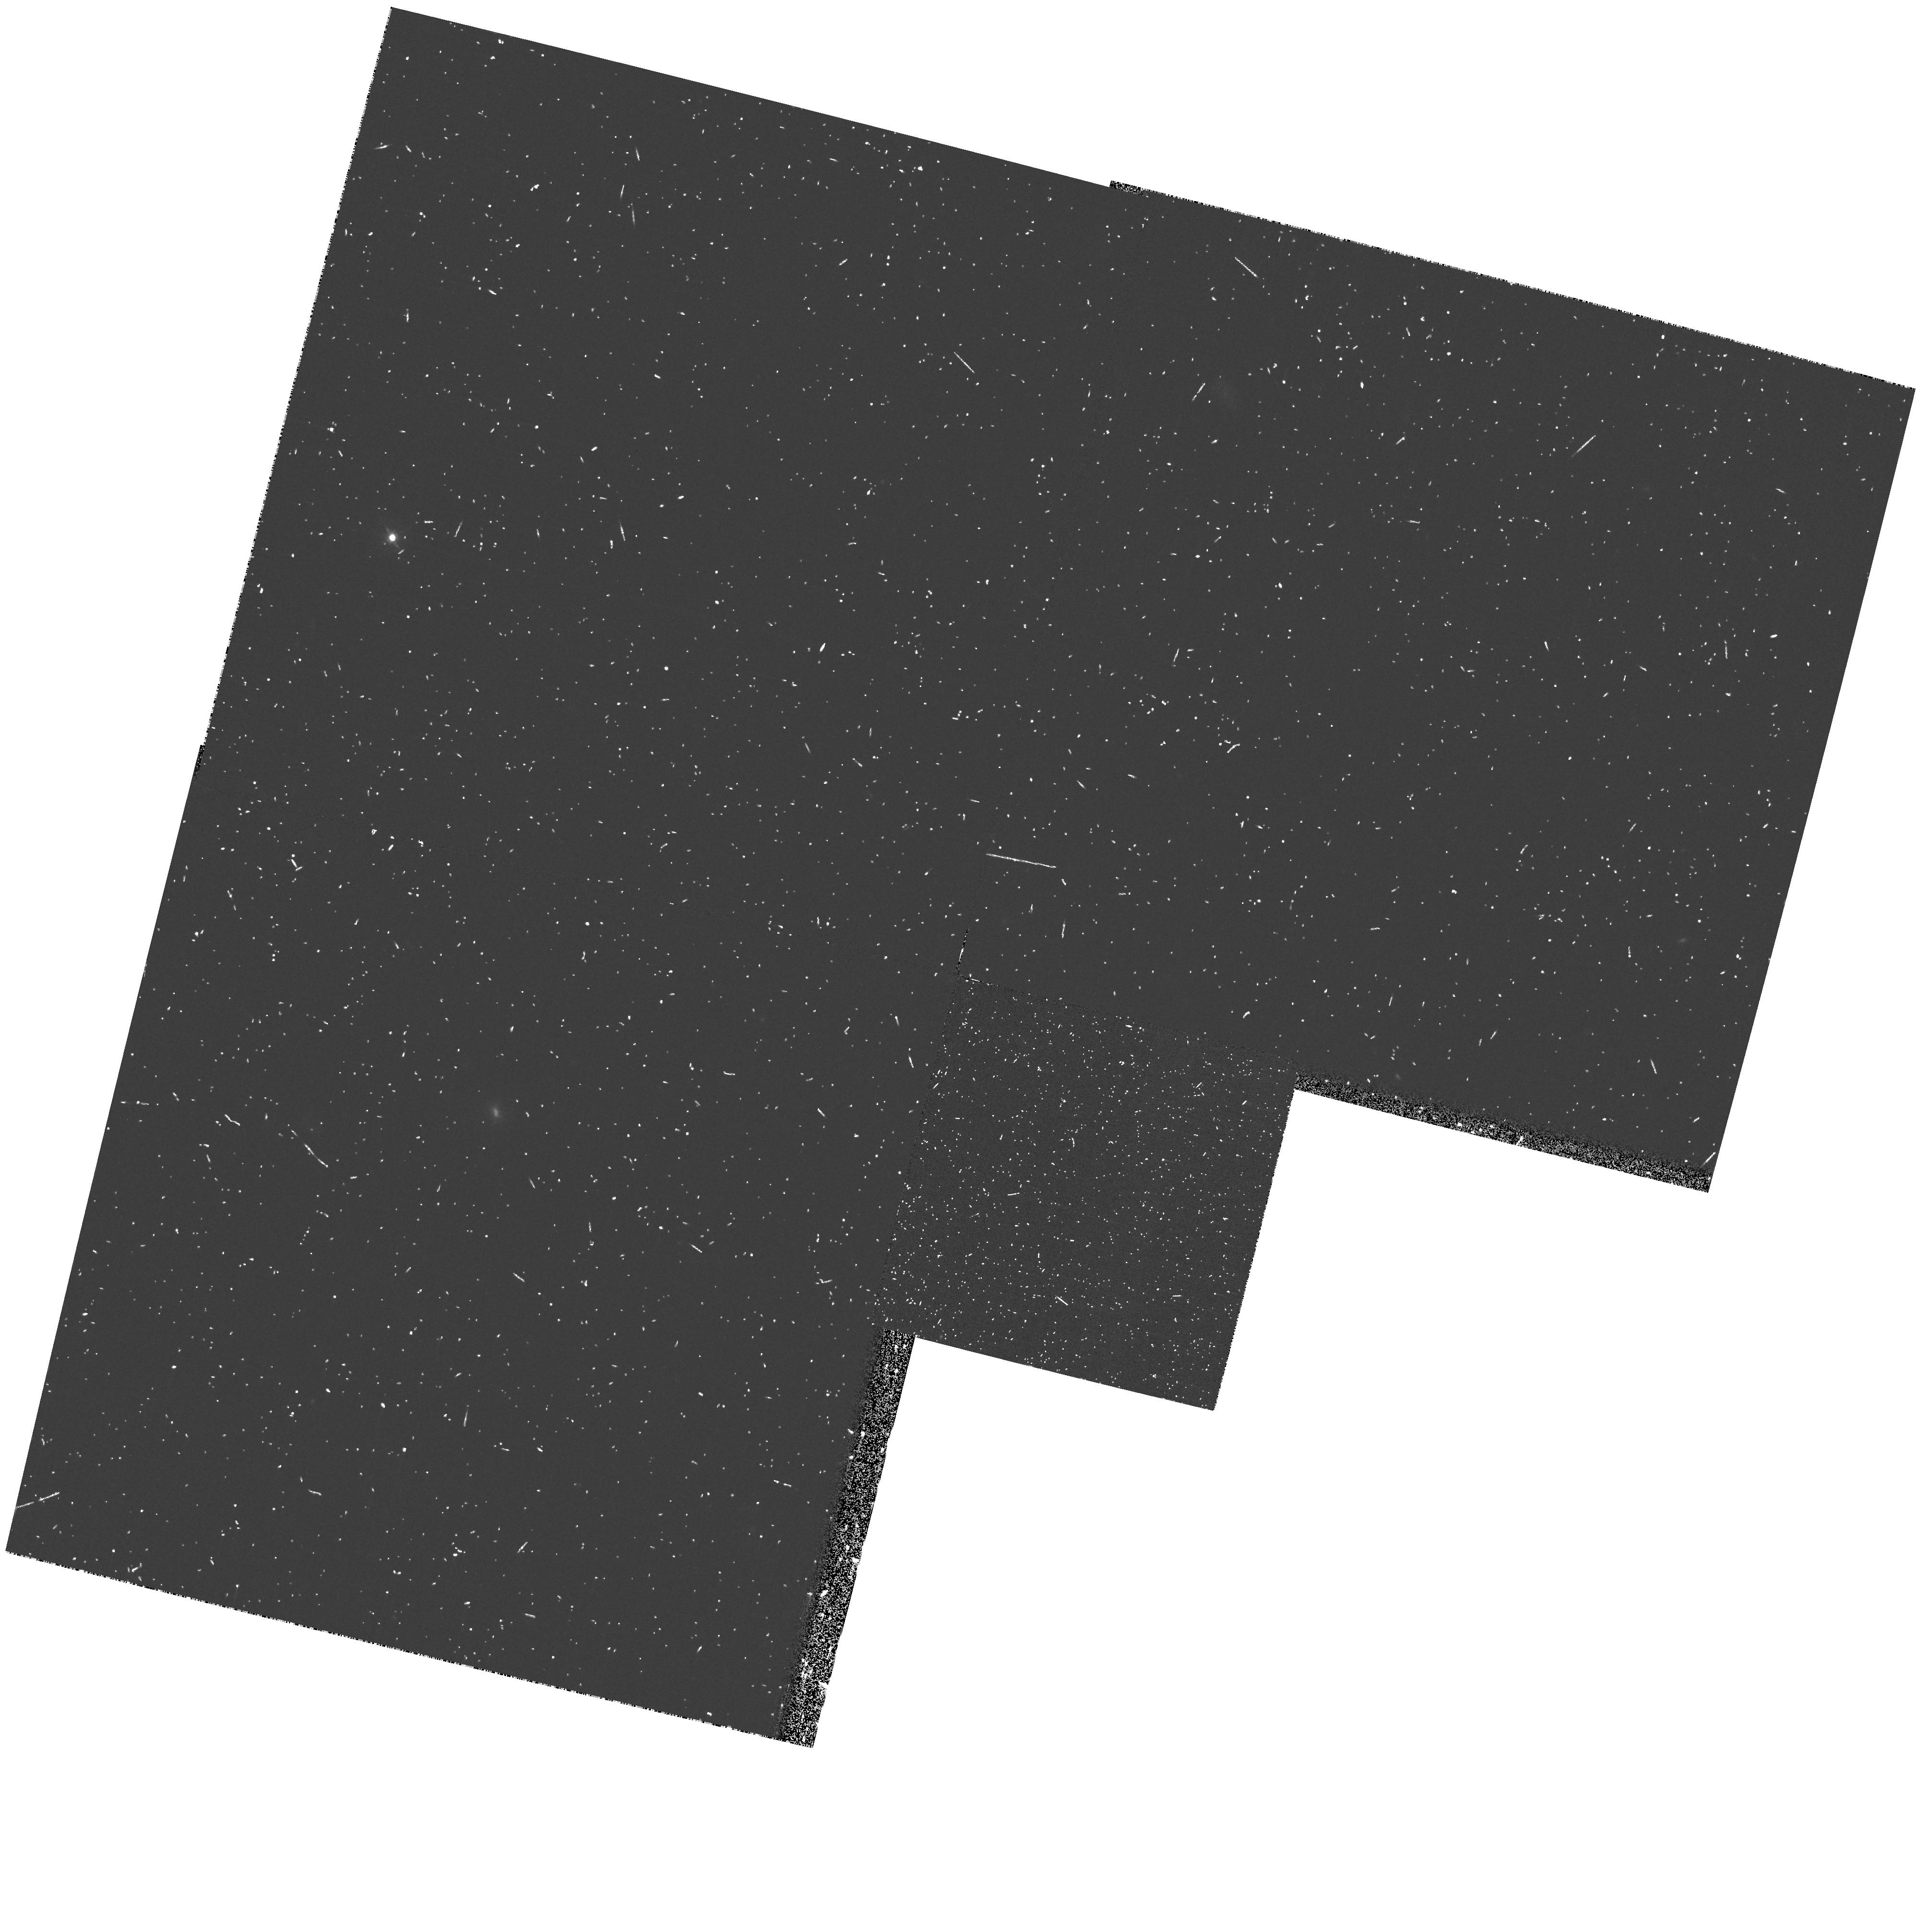
Target: field at RA 189.367°, Dec 62.235°. Instrument: WFPC2/PC. Filter: F450W. Exposure: 12 min. Observation ID: hst_7410_1s_wfpc2_pc_f450w_u4ia1s

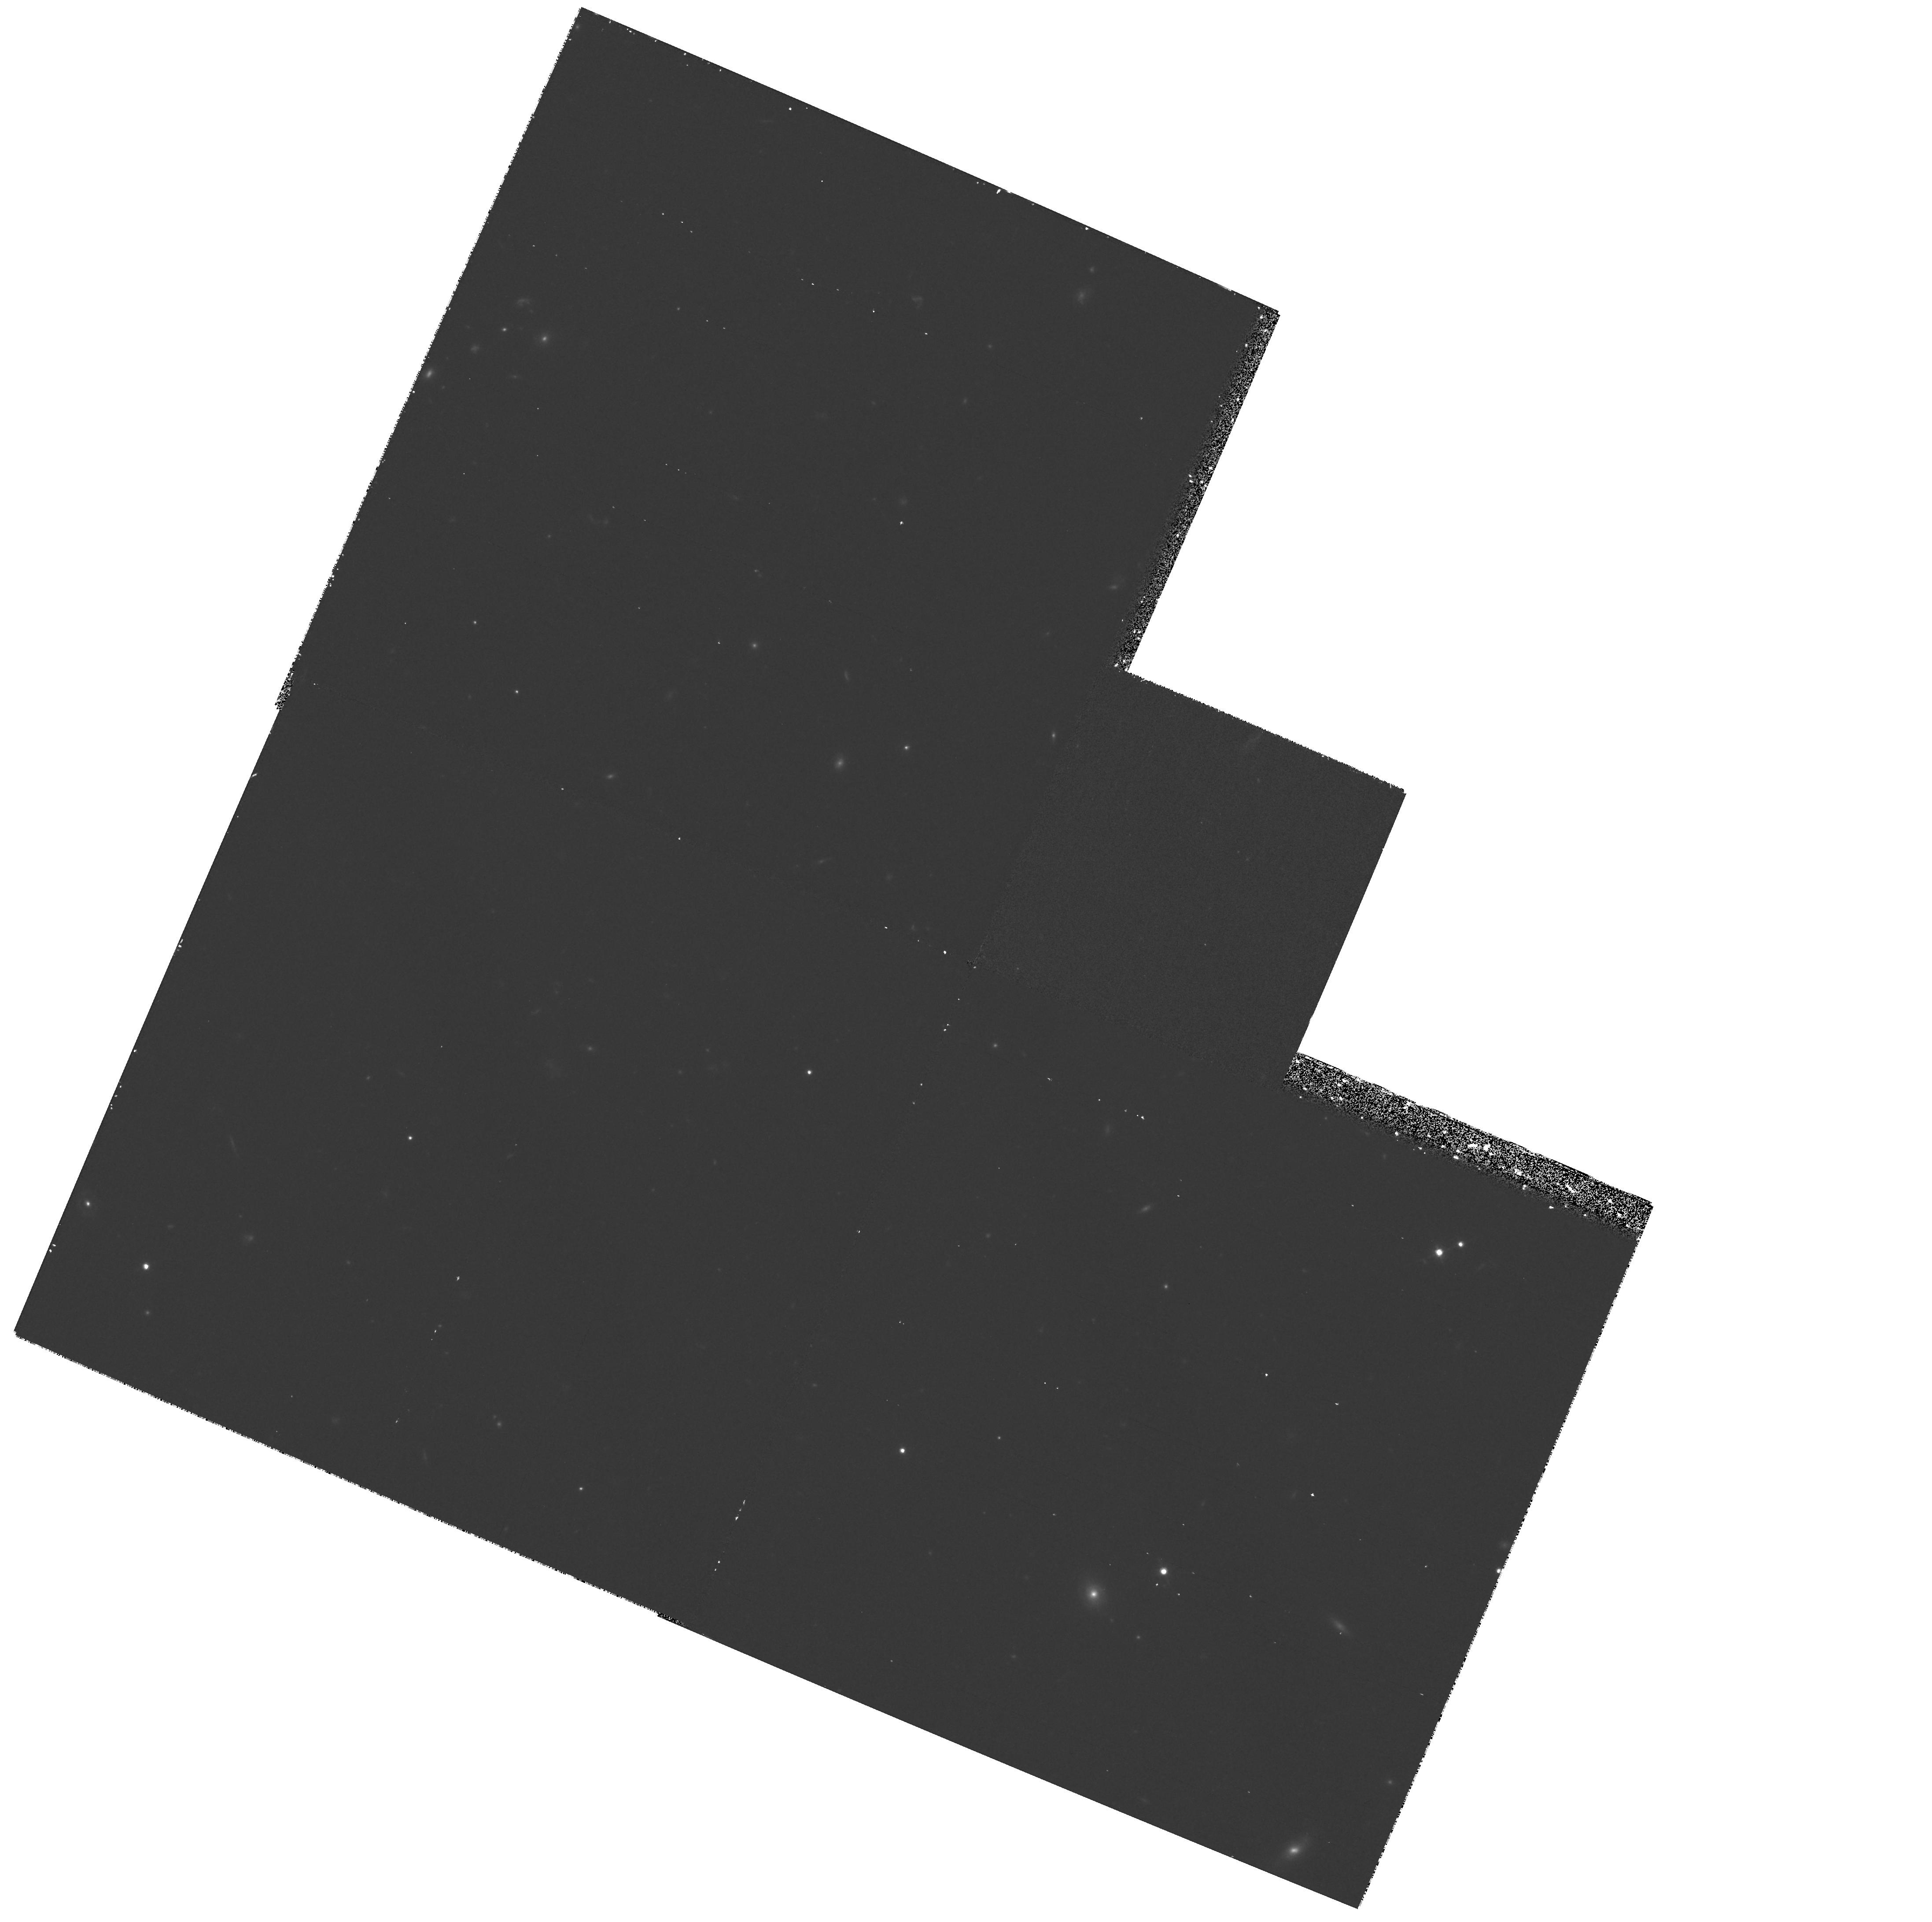
Target: HDF-STIS-POS-1. Instrument: WFPC2/PC. Filter: F814W. Exposure: 48 min. Observation ID: hst_7410_a1_wfpc2_pc_f814w_u4iaa1

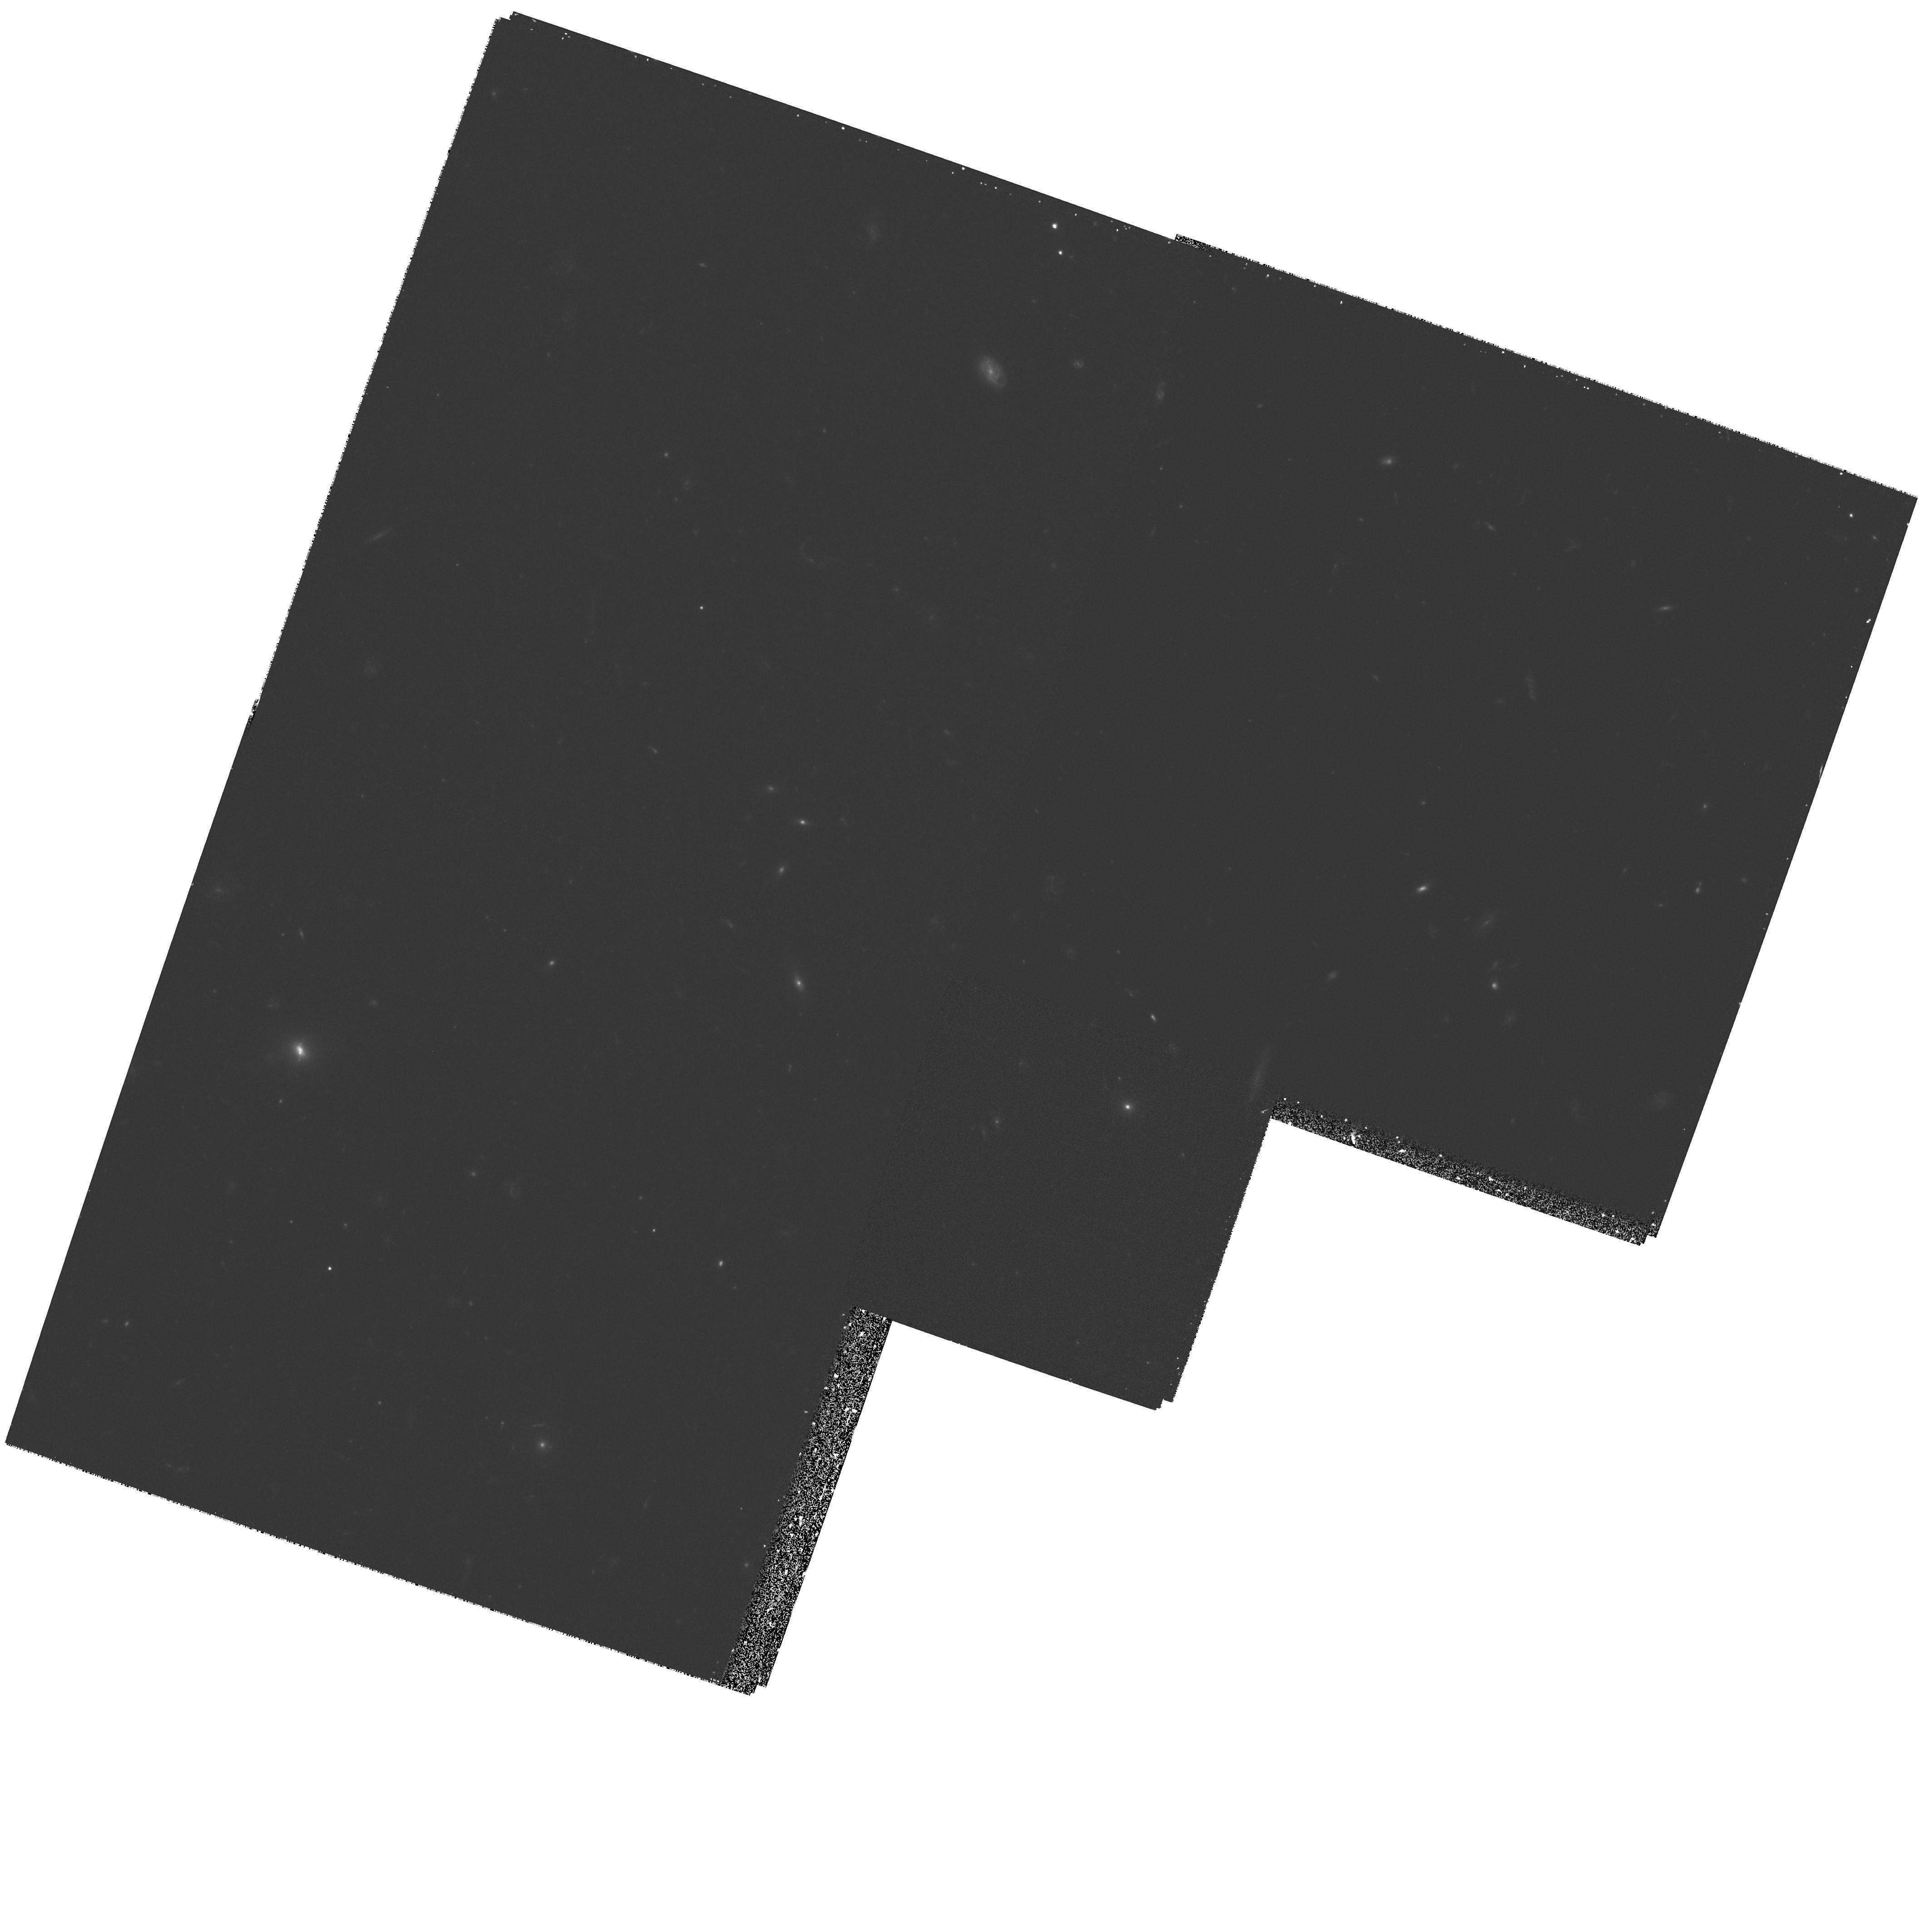
Target: HDF-STIS-POS-3. Instrument: WFPC2/PC. Filter: F606W. Exposure: 42 min. Observation ID: hst_7410_a5_wfpc2_pc_f606w_u4iaa5

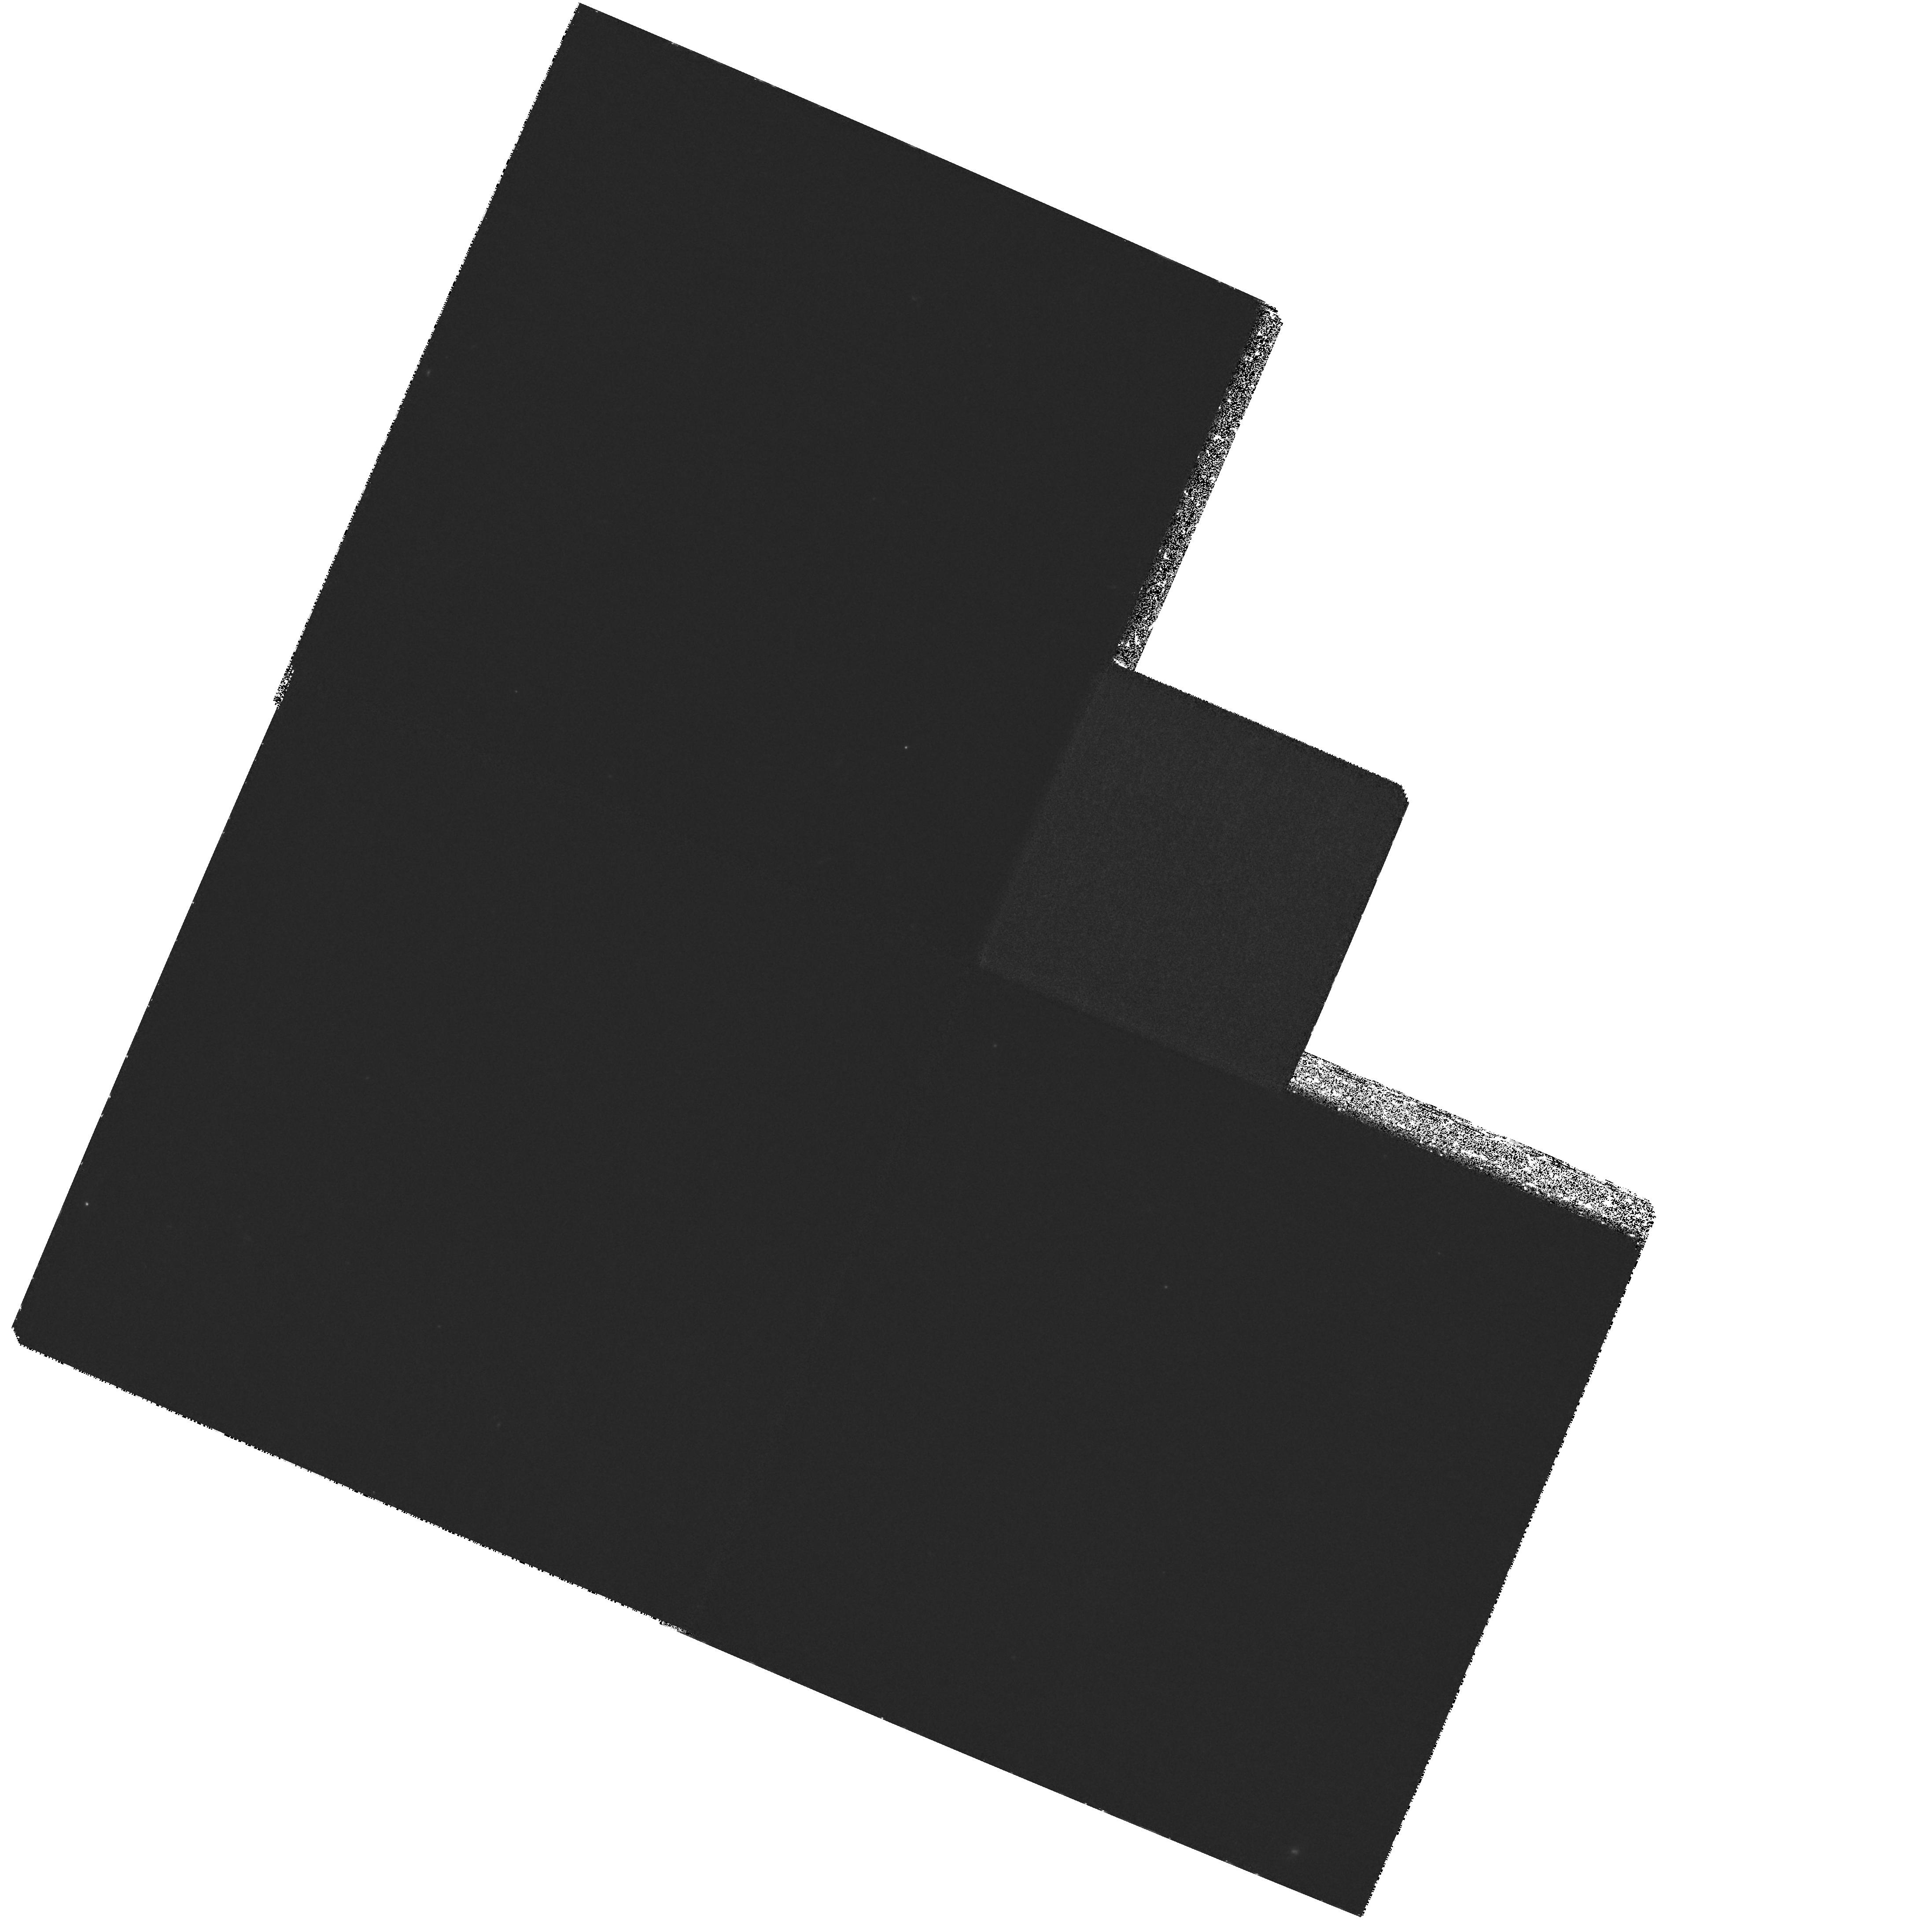
Target: HDF-STIS-POS-1. Instrument: WFPC2/PC. Filter: F300W. Exposure: 2.8 h. Observation ID: hst_7410_a1_wfpc2_pc_f300w_u4iaa1

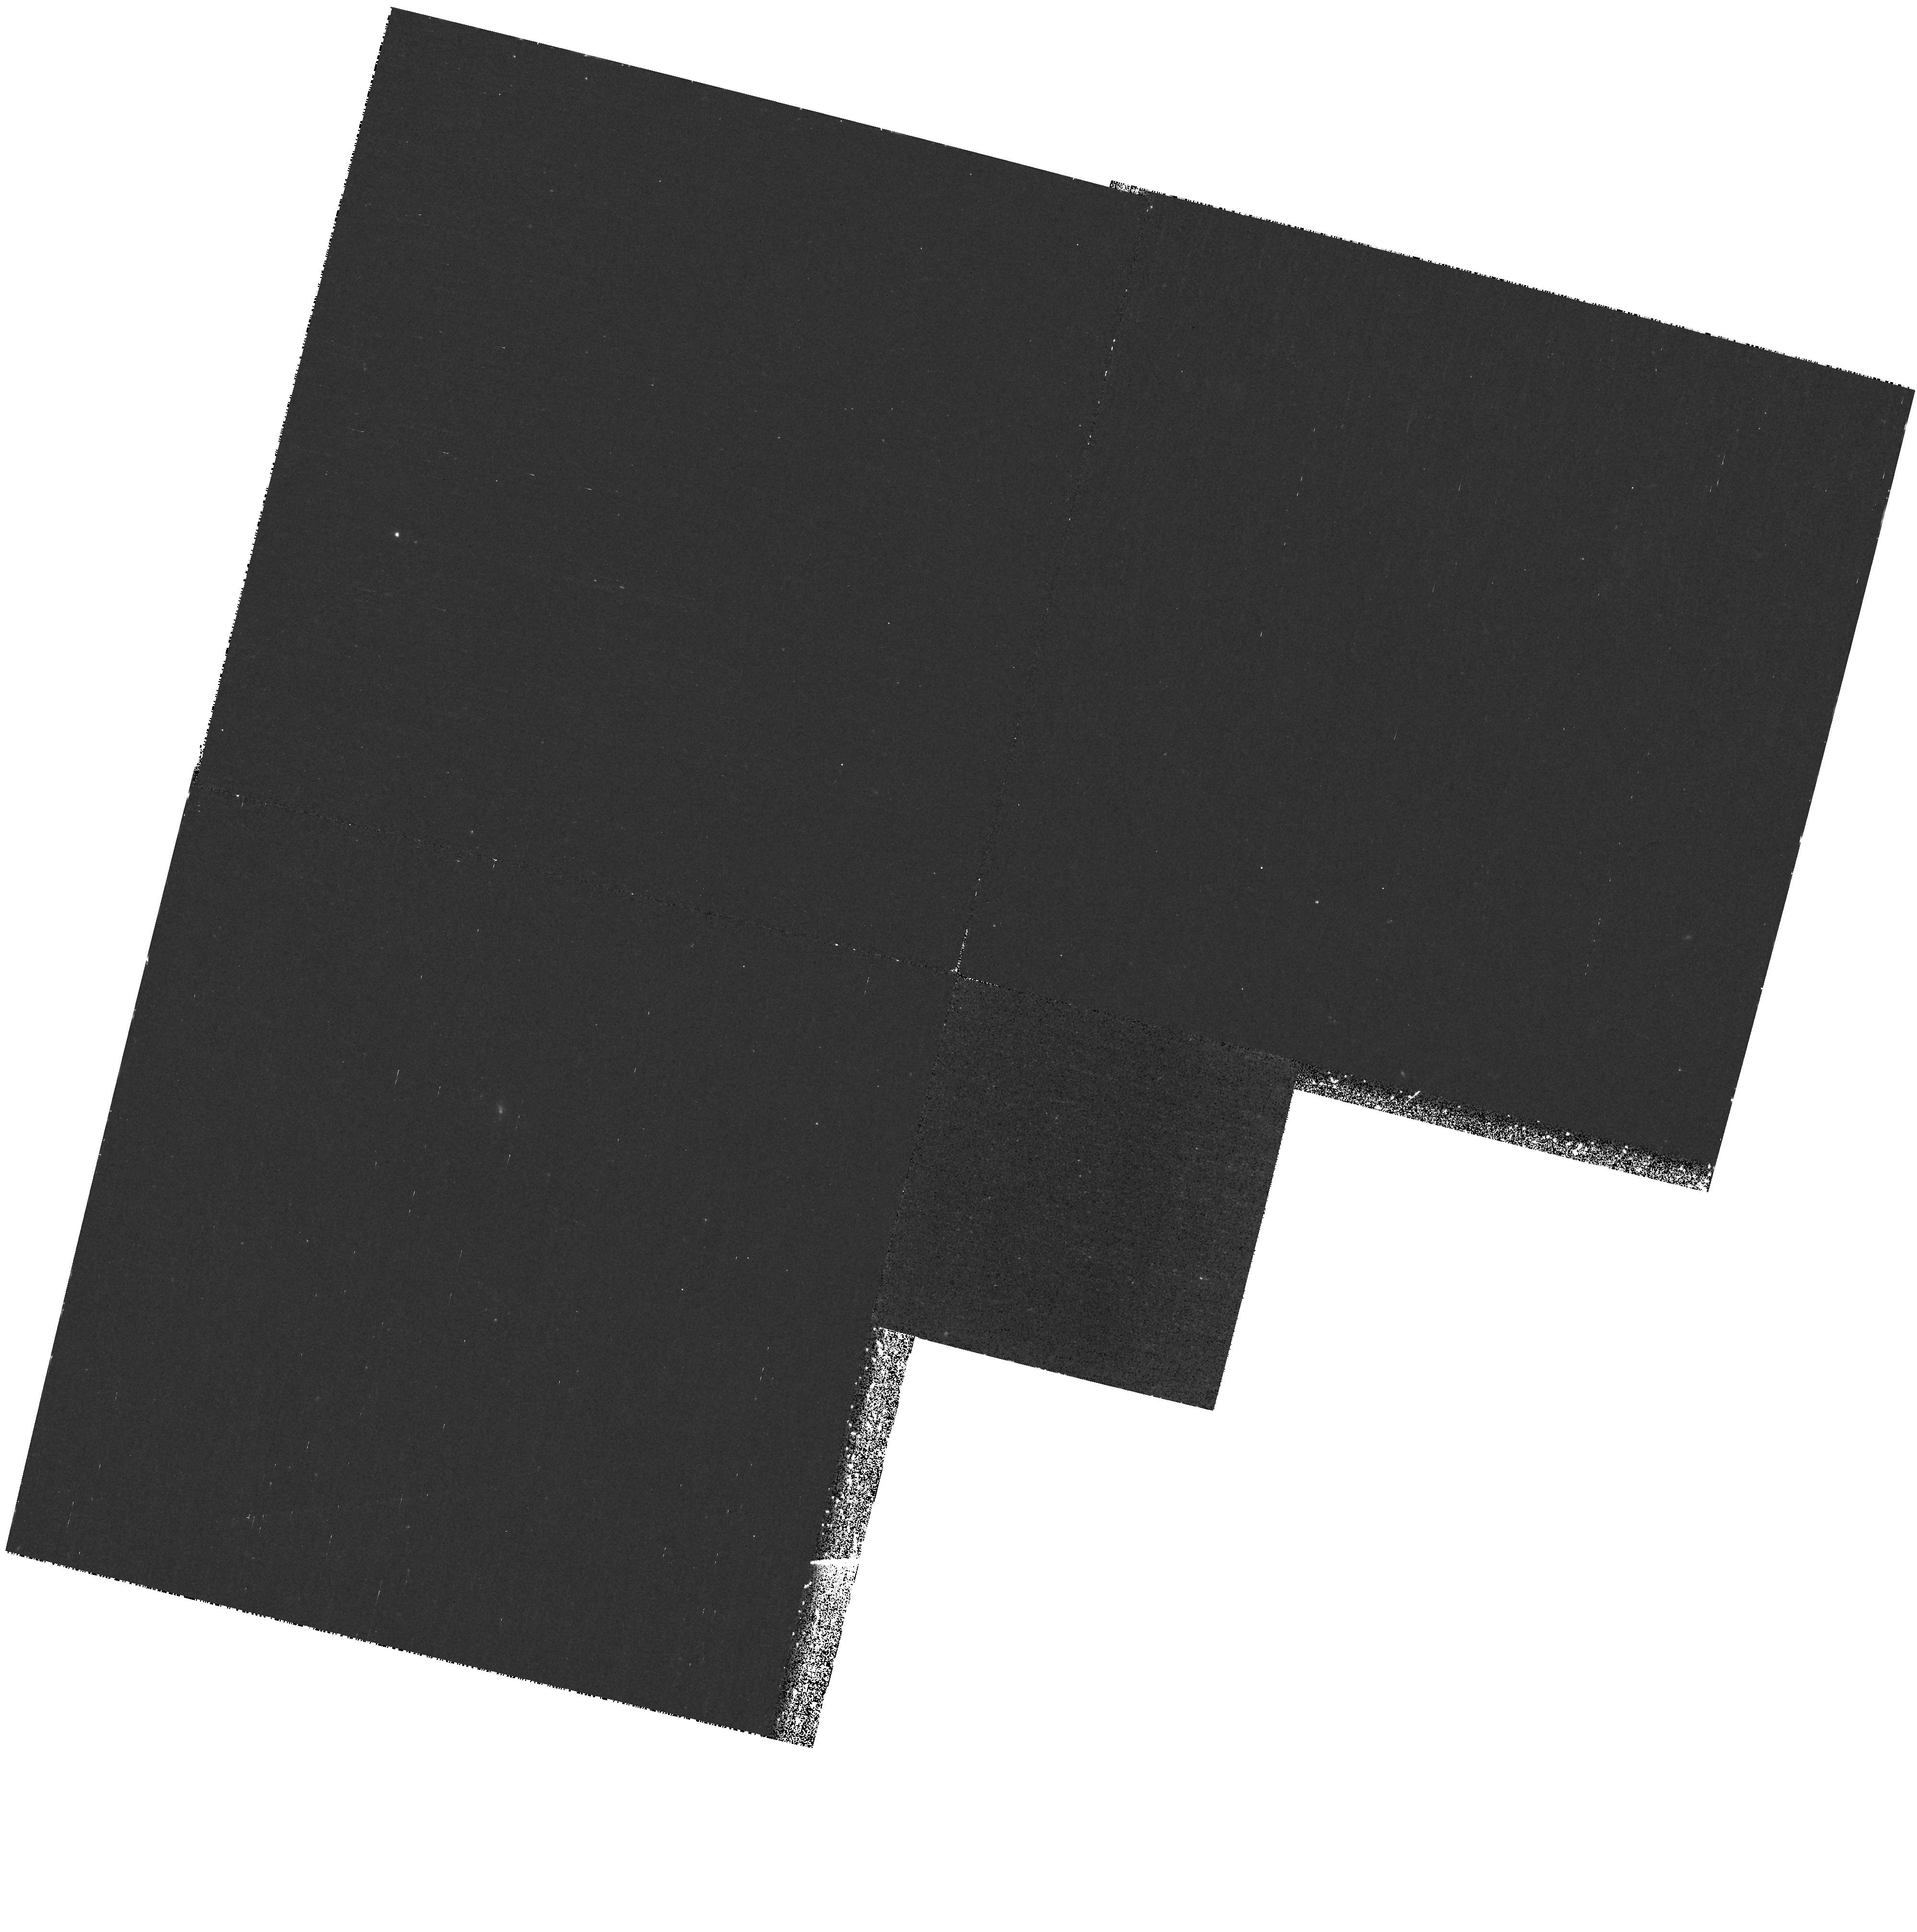
Target: field at RA 189.367°, Dec 62.235°. Instrument: WFPC2/PC. Filter: F300W. Exposure: 1.2 h. Observation ID: hst_7410_3s_wfpc2_pc_f300w_u4ia3s

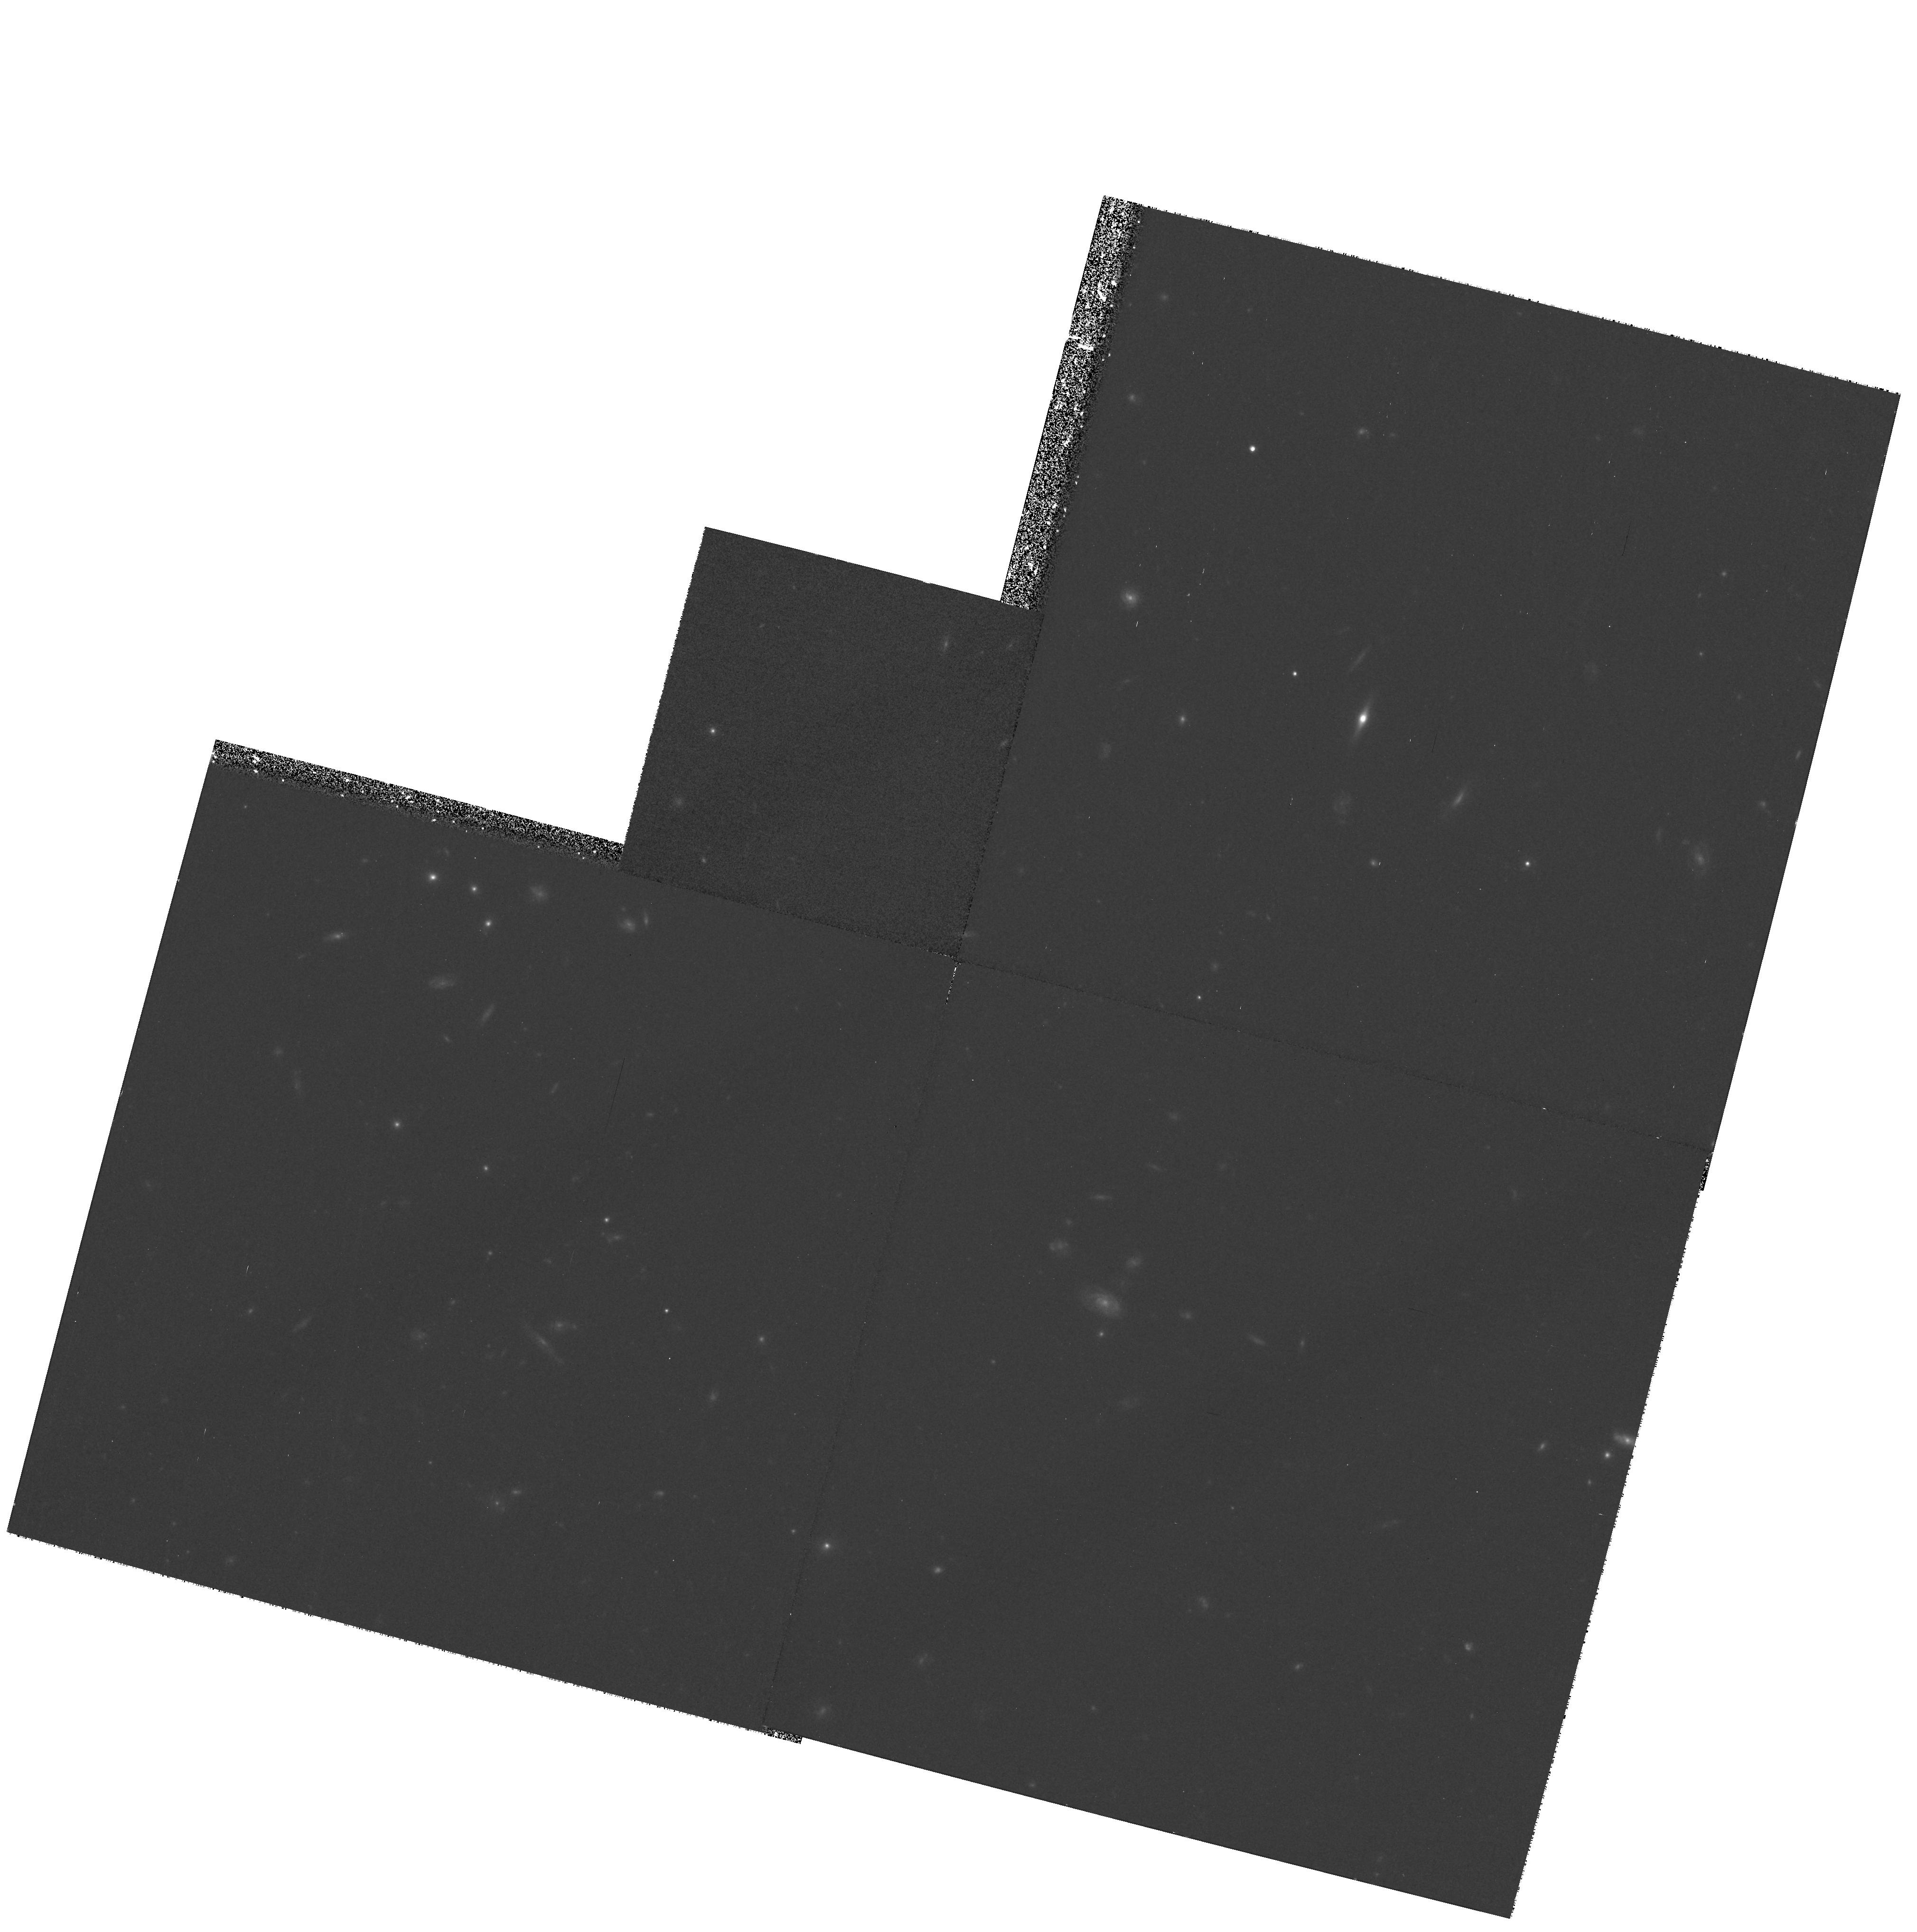
Target: field at RA 188.999°, Dec 62.172°. Instrument: WFPC2/PC. Filter: F814W. Exposure: 38 min. Observation ID: hst_7410_q8_wfpc2_pc_f814w_u4iaq8

Deep UV Imaging of the Hubble Deep Field (PI: Ferguson, Henry C.)

We propose deep imaging with STIS of a portion of the Hubble Deep Field (HDF) in the near and far ultraviolet using STIS. Through identification of the Lyman break at redshifts 1.6 < z < 3.5, the near-UV images will provide an important new probe of the star-forming history of the universe. The observations will extend the searches for Lyman break galaxies to B~ 29, two magnitudes fainter than possible with the existing HDF data and more than four magnitudes fainter than the current limit of ground-based spectroscopy. The far-UV images will allow identification of the Lyman break in galaxies at still lower redshifts, with a limiting magnitude (B = 27), still significantly fainter than ground-based limits. In addition to providing redshift constraints, the measurement of the Lyman break in these nearer galaxies, where the IGM contribution to the Lyman-continuum opacity is negligible, will constrain the possible contribution of ionizing radiation from star-forming galaxies to the metagalactic flux. The STIS images will also provide valuable information on the UV morphologies, counts, and spectral energy distributions of faint galaxies. As the data are likely to be of wide interest, we will make the data available to the community as soon as they are reduced; we request a short proprietary period of 3 months to complete the data reduction.